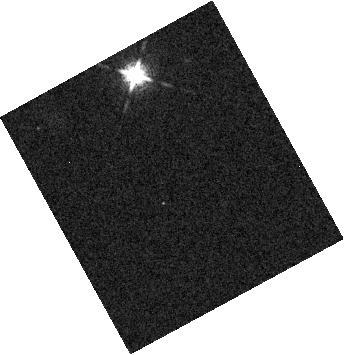
Target: LSPM-J0036+1821
Instrument: WFC3/IR
Filter: F127M
Exposure: 4 min
Observation ID: hst_15924_51_wfc3_ir_f127m_ie2m51

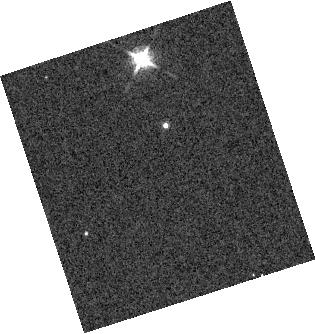
Target: 2MASSI-J1721039+334415
Instrument: WFC3/IR
Filter: F127M
Exposure: 4 min
Observation ID: hst_15924_02_wfc3_ir_f127m_ie2m02

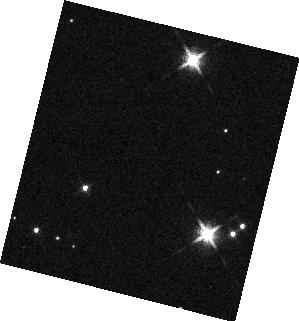
Target: 2MASS-J19064801+4011089
Instrument: WFC3/IR
Filter: F127M
Exposure: 4 min
Observation ID: hst_15924_03_wfc3_ir_f127m_ie2m03

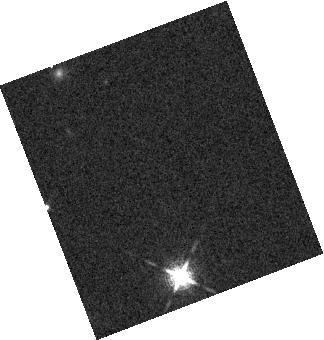
Target: LSPM-J0036+1821
Instrument: WFC3/IR
Filter: F127M
Exposure: 4 min
Observation ID: hst_15924_01_wfc3_ir_f127m_ie2m01

A case study for JWST: Disentangling auroral and cloud variability in early L dwarfs (PI: Vos, Johanna)

With the James Webb Space Telescope (JWST), spectroscopic studies of atmospheres on directly-imaged exoplanets will be possible for the first time. Such planets include the L3 spectral type super Jupiter Beta Pic b (~1800-2300). To accurately characterize the complex physical processes occurring in exoplanet atmospheres and maximize the impact of these upcoming JWST studies, we will need to distinguish between spectral contributions from clouds, aurorae, and magnetic spots in early L spectral type atmospheres. Our proposed pilot case study will allow us to disentangle the signatures of each process in advance of JWST. We will combine spectral modeling with simultaneous HST/WFC3 grism spectroscopy and VLA radio observations of three early L dwarfs to: (1) characterize and distinguish between auroral, cloudy, and magnetic spot spectral variability, and (2) classify an ambiguous case of spectral variability using our new knowledge of the distinct spectroscopic signatures.